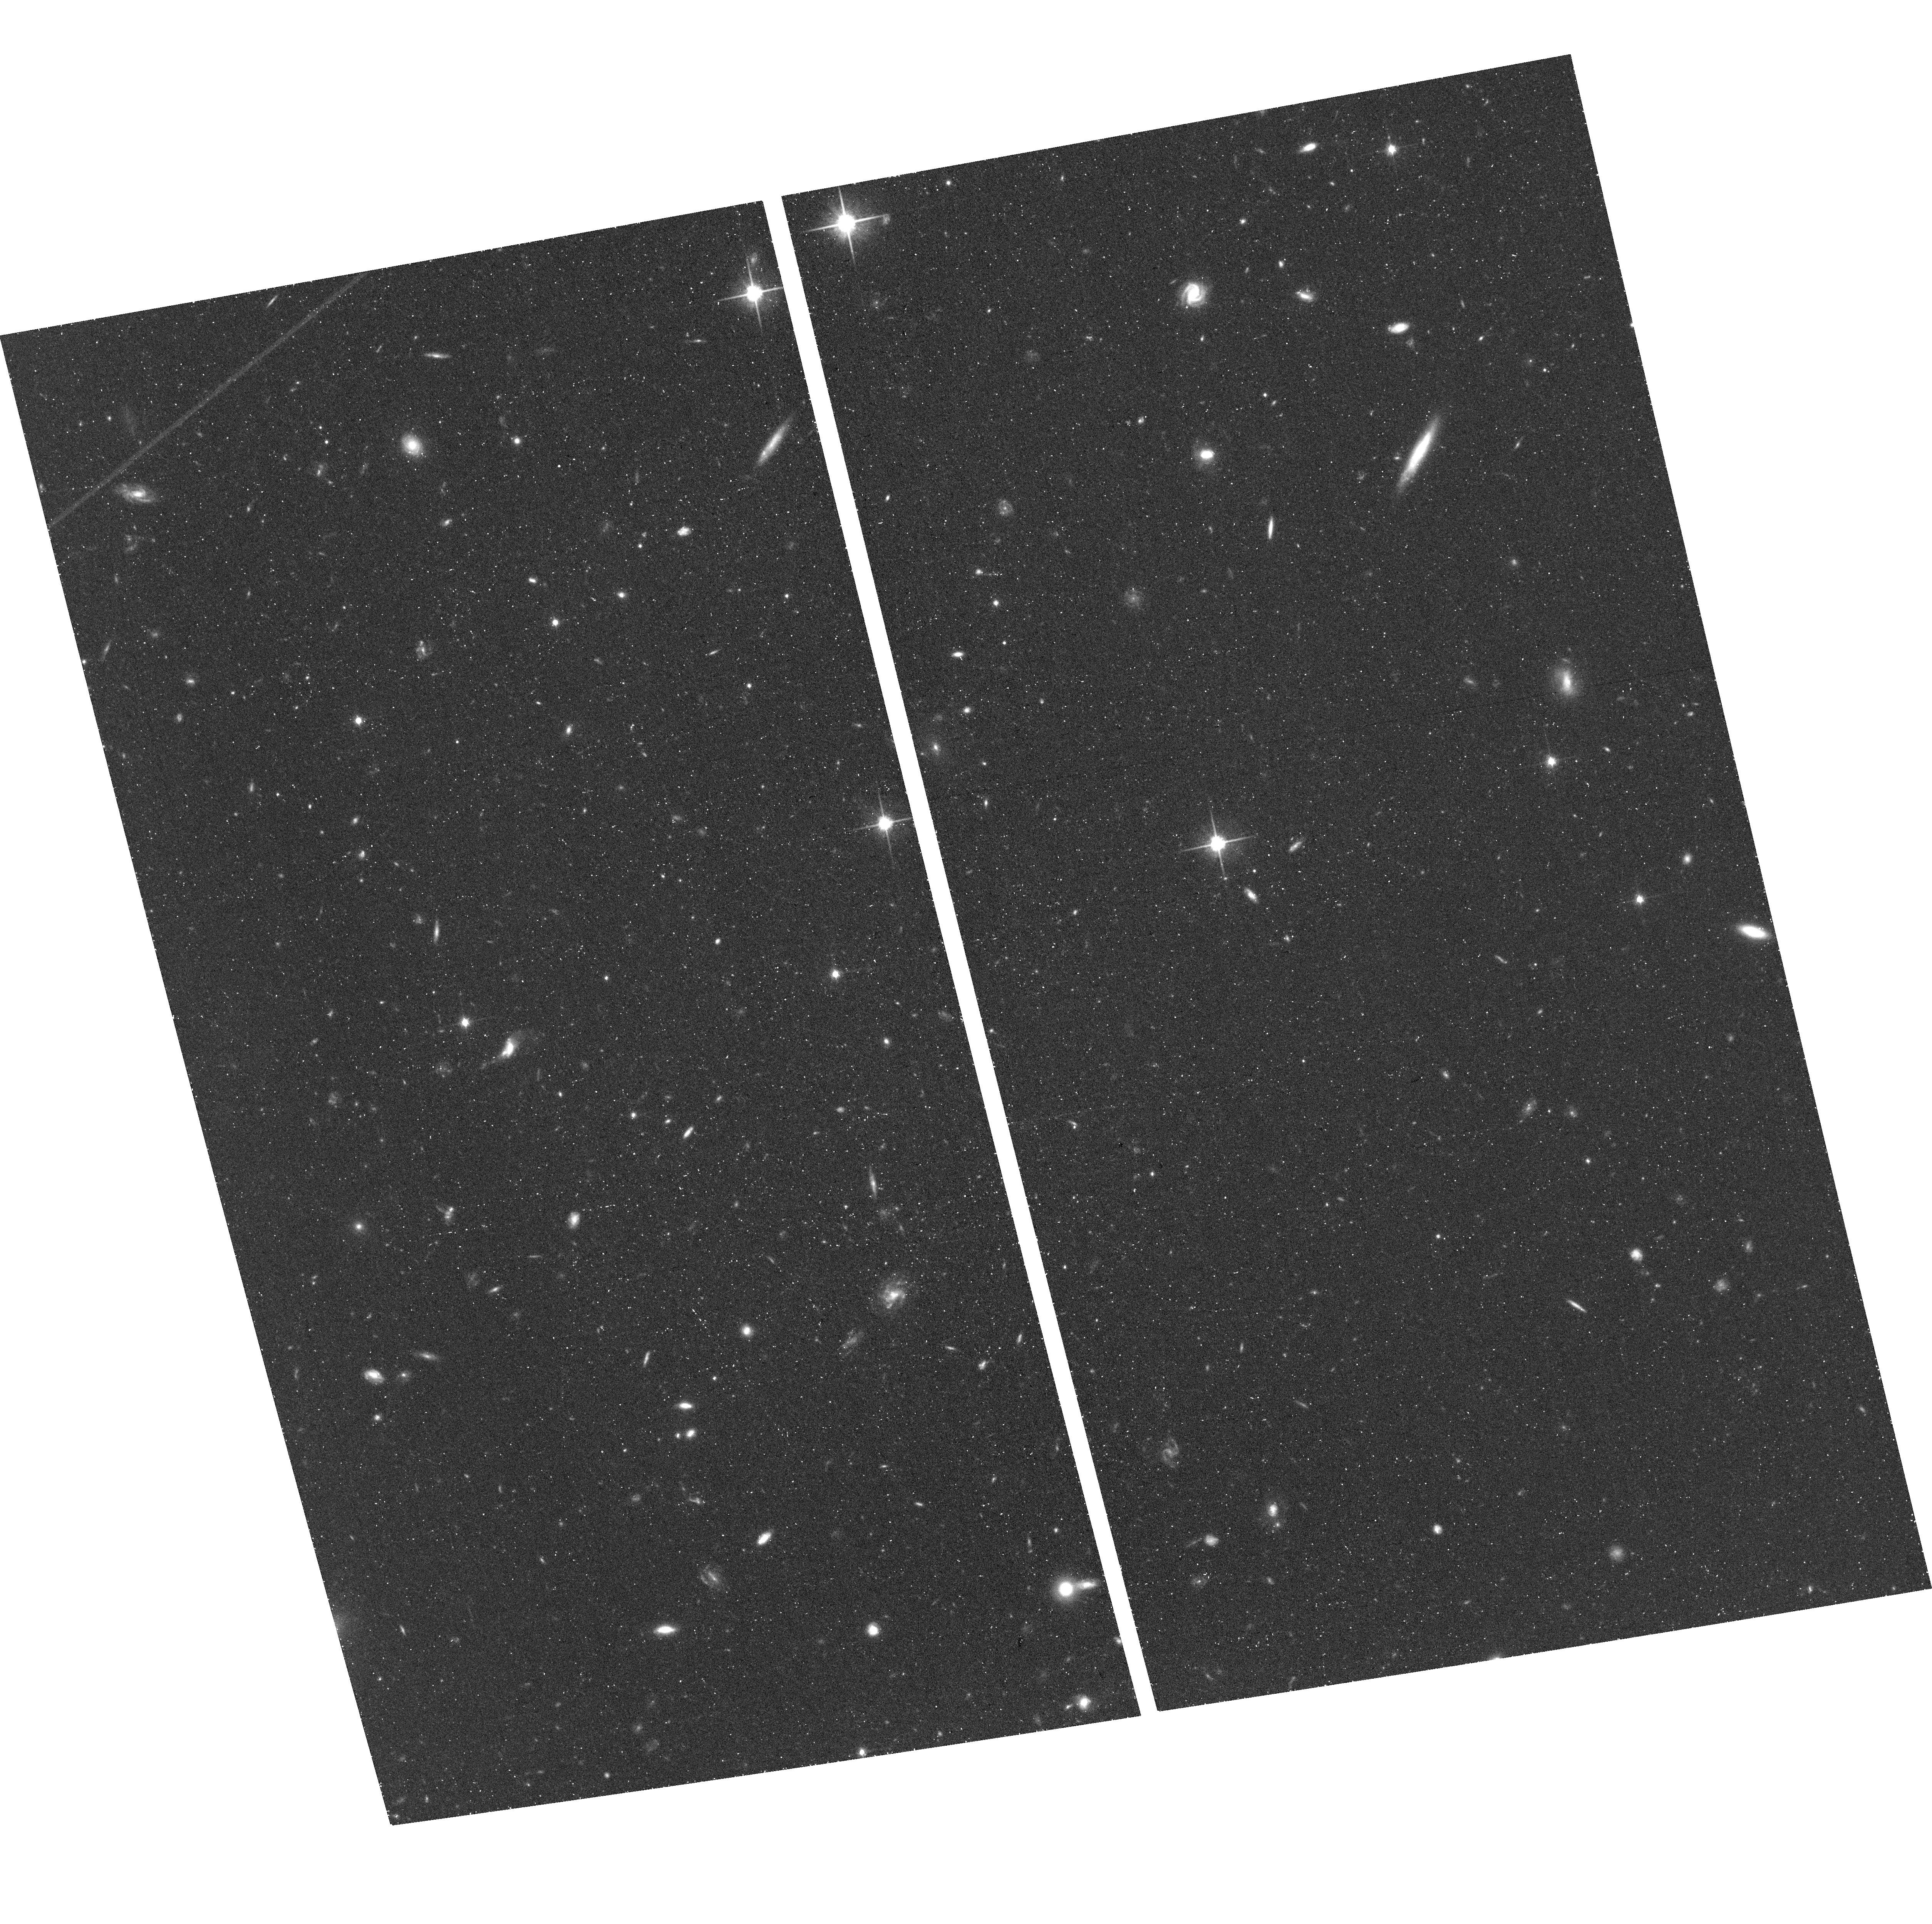
Target: PISCO. Instrument: ACS/WFC. Filter: F814W. Exposure: 42 min. Observation ID: hst_15224_09_acs_wfc_f814w_jdhn09

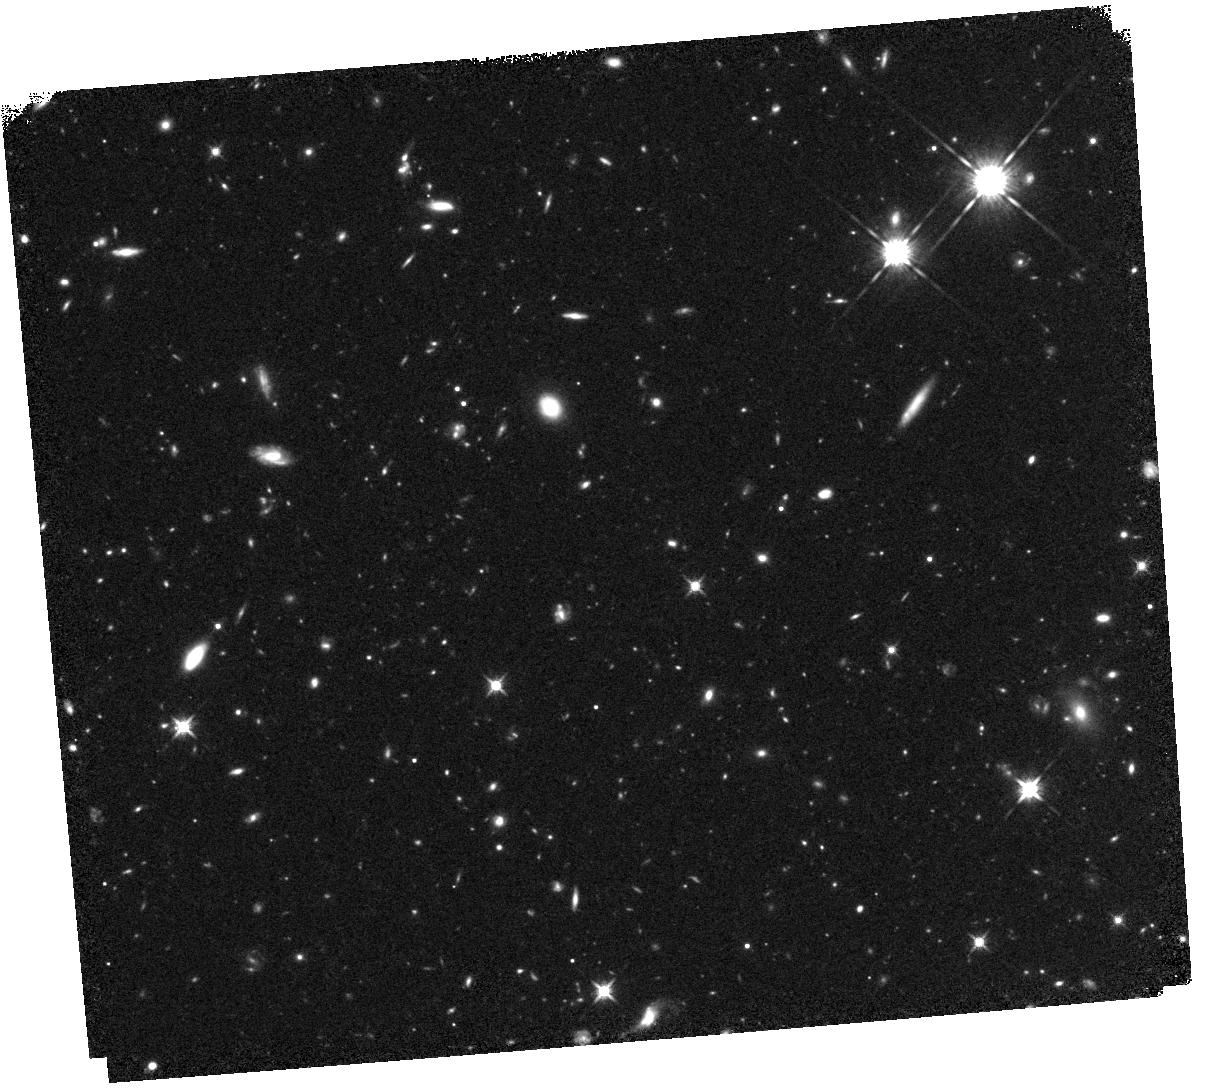
Target: PISCO. Instrument: WFC3/IR. Filter: F125W. Exposure: 44 min. Observation ID: hst_15224_02_wfc3_ir_f125w_idhn02

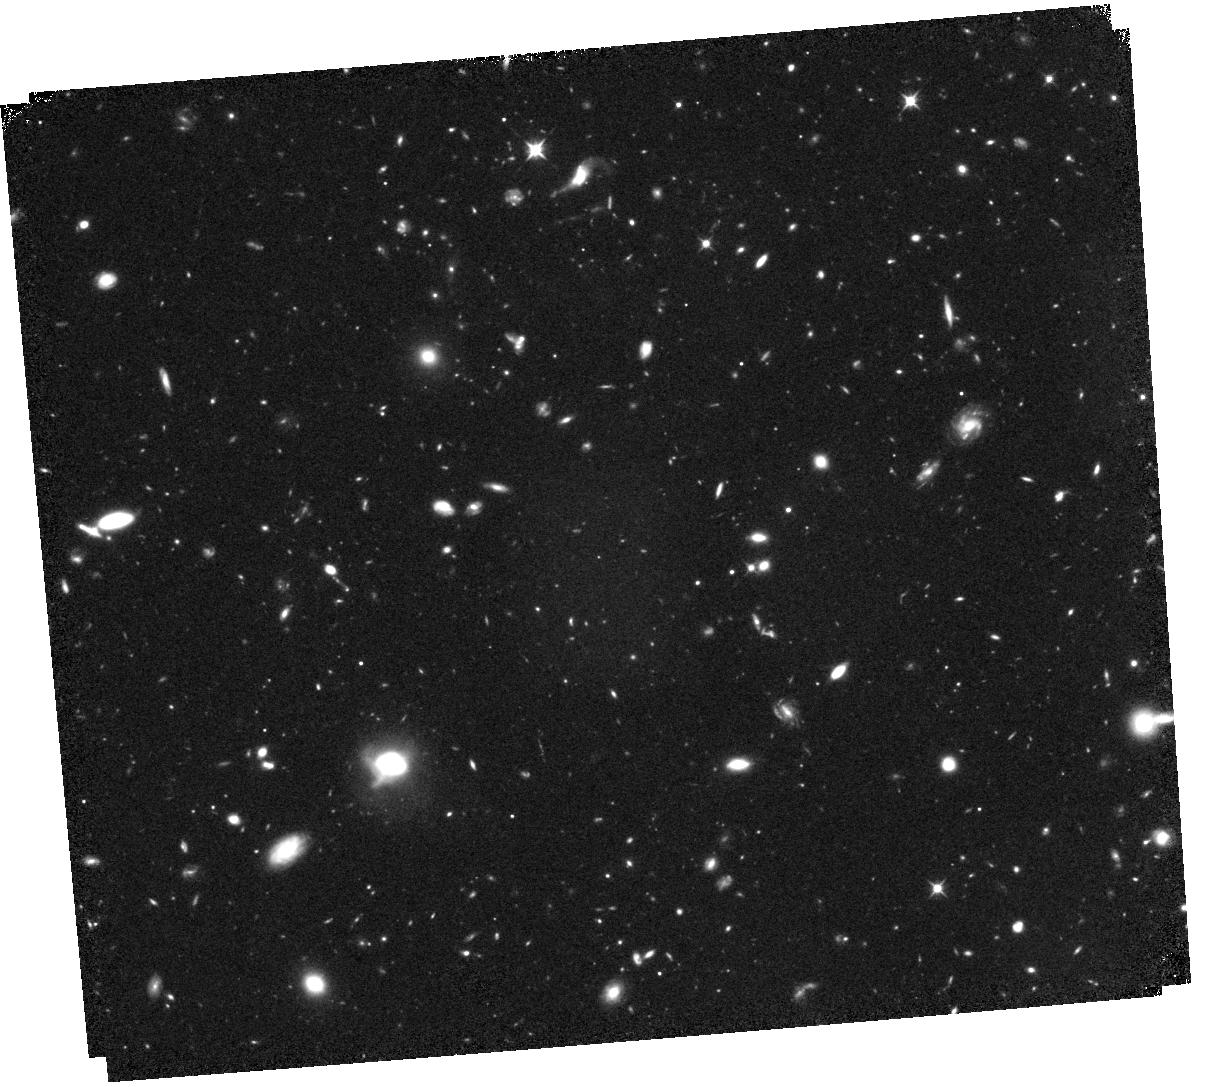
Target: PISCO. Instrument: WFC3/IR. Filter: F105W. Exposure: 1.5 h. Observation ID: hst_15224_54_wfc3_ir_f105w_idhn54

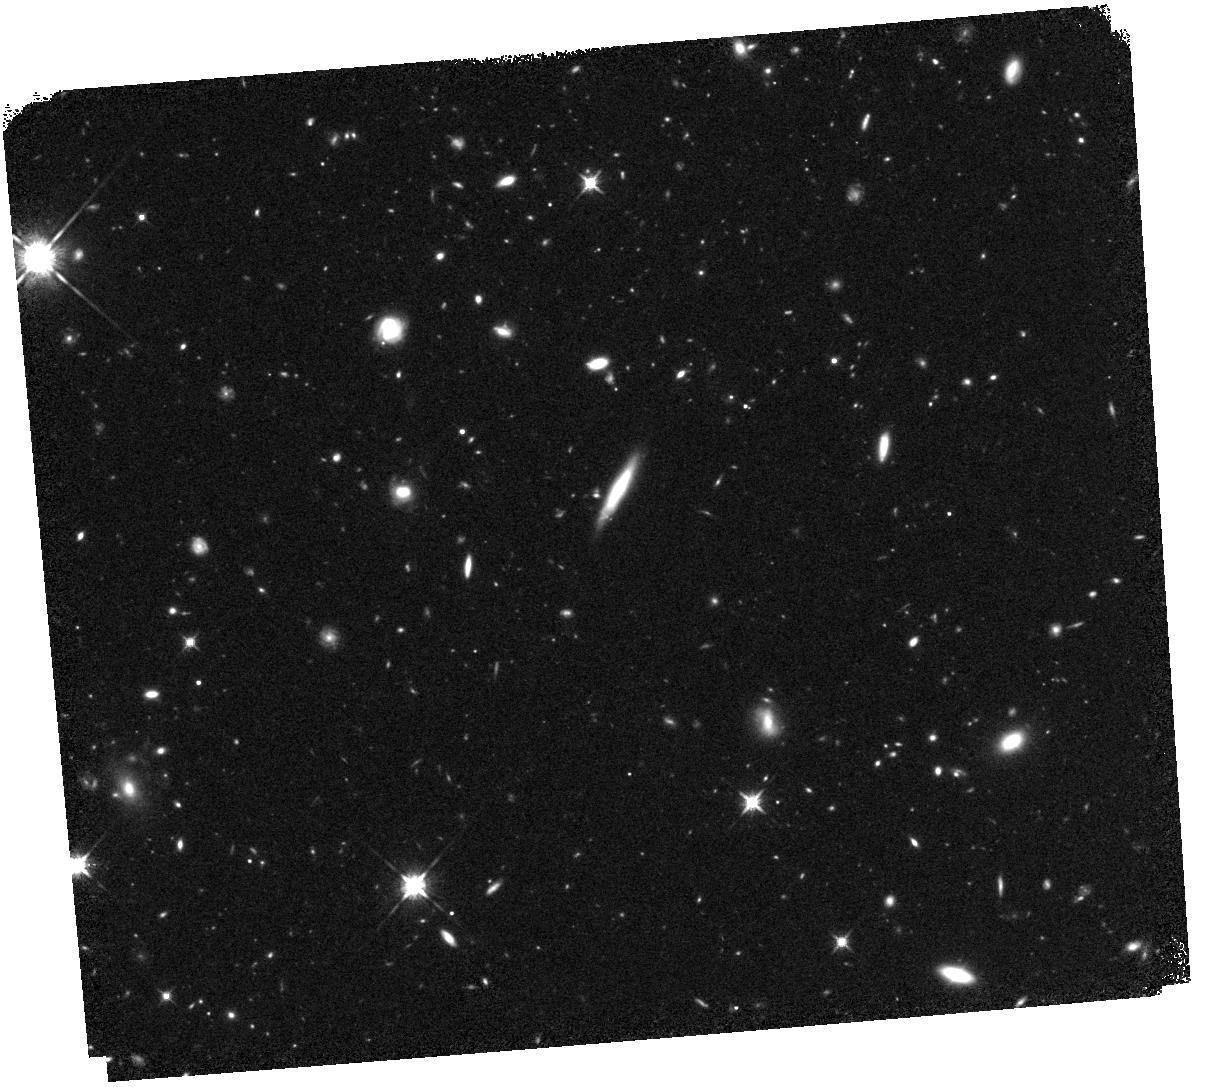
Target: PISCO. Instrument: WFC3/IR. Filter: F125W. Exposure: 44 min. Observation ID: hst_15224_01_wfc3_ir_f125w_idhn01

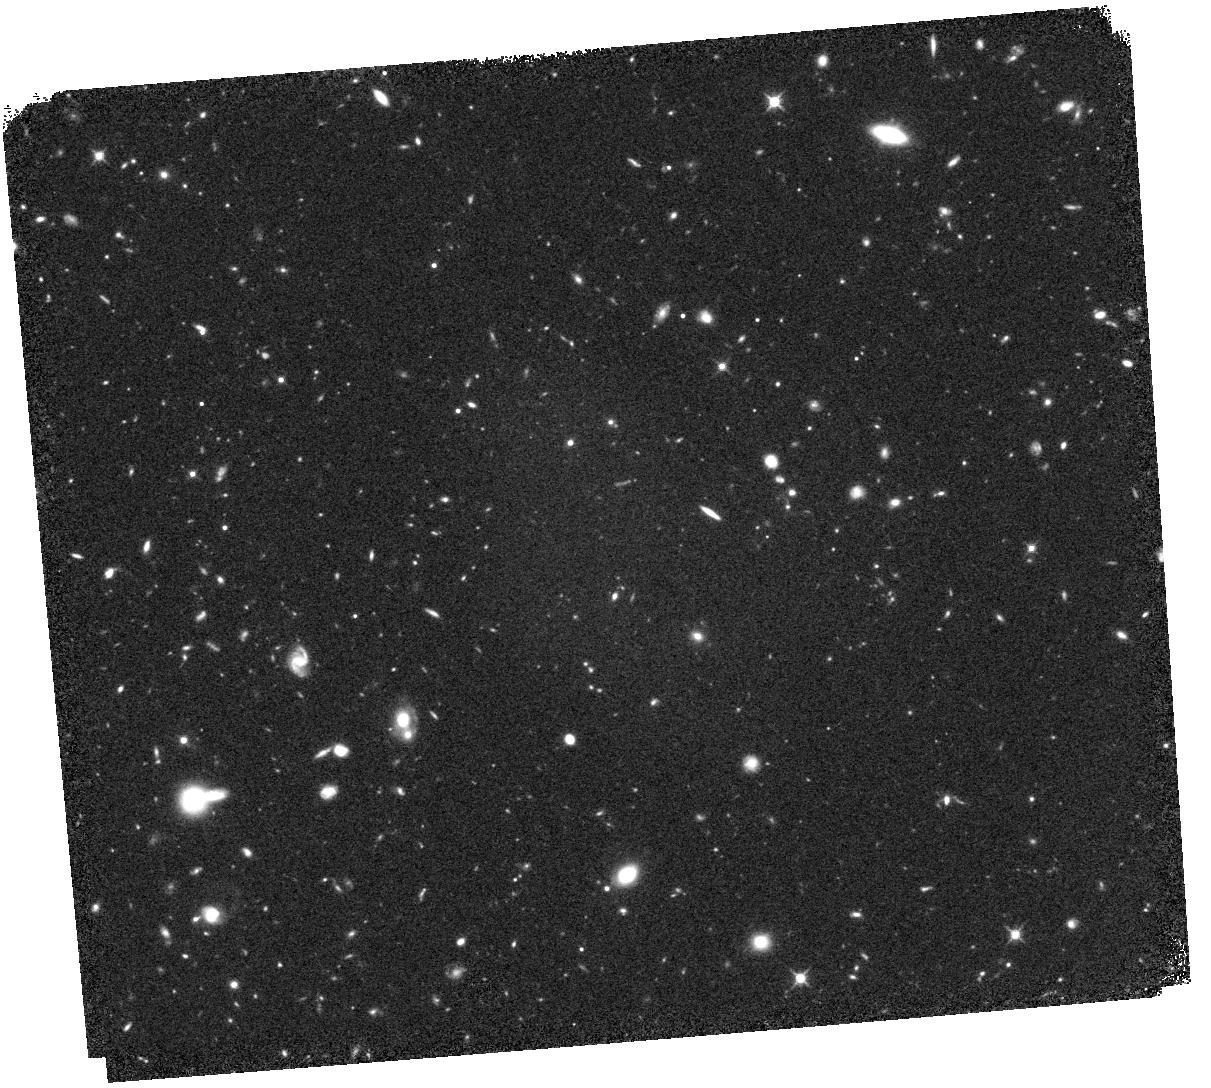
Target: PISCO. Instrument: WFC3/IR. Filter: F125W. Exposure: 44 min. Observation ID: hst_15224_03_wfc3_ir_f125w_idhn03

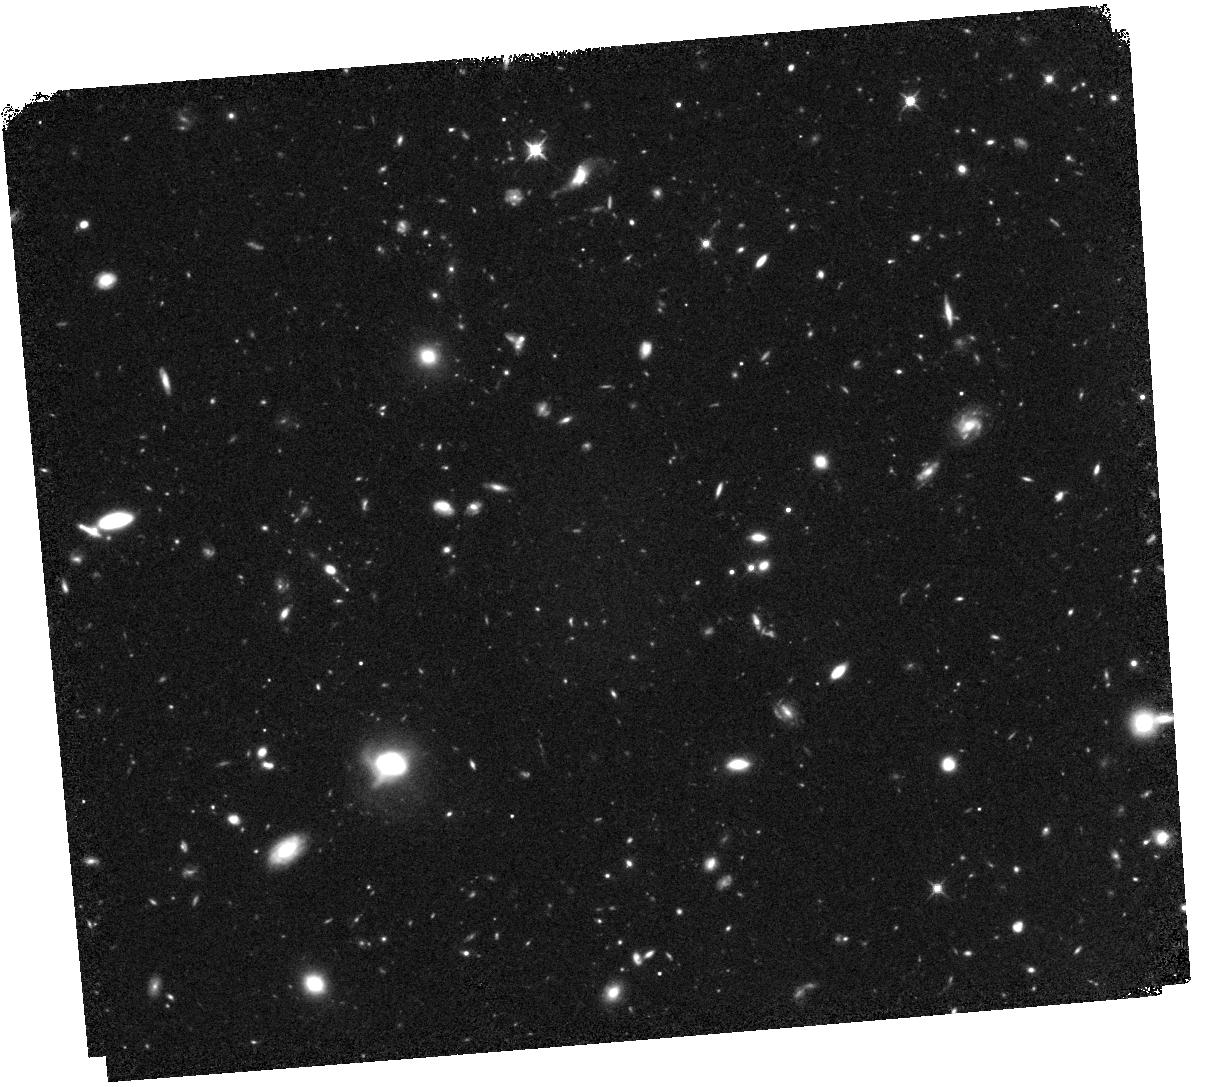
Target: PISCO. Instrument: WFC3/IR. Filter: F125W. Exposure: 44 min. Observation ID: hst_15224_54_wfc3_ir_f125w_idhn54

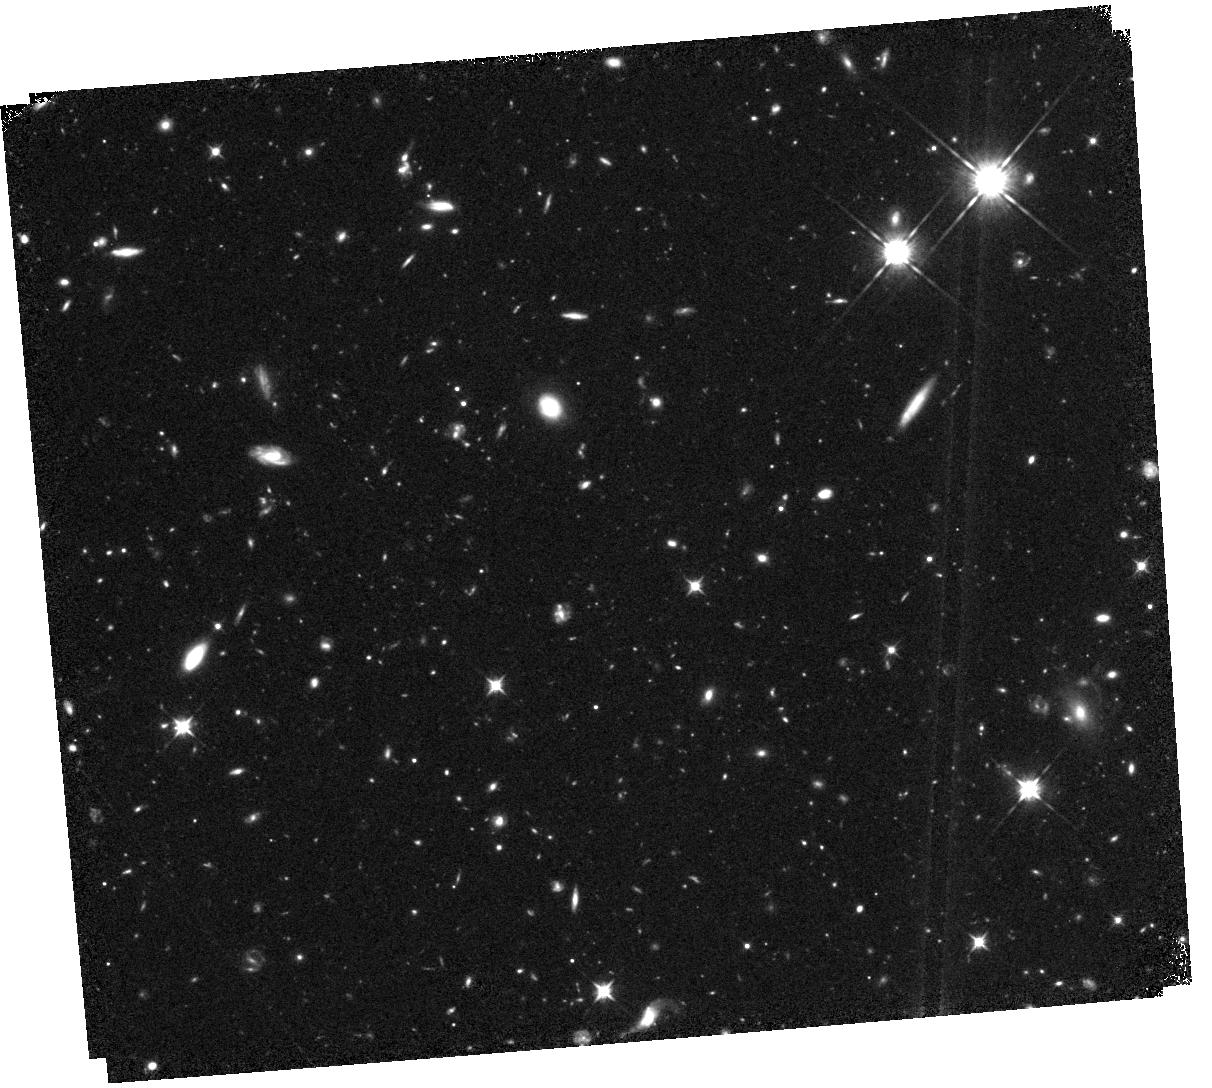
Target: PISCO. Instrument: WFC3/IR. Filter: F105W. Exposure: 1.5 h. Observation ID: hst_15224_02_wfc3_ir_f105w_idhn02

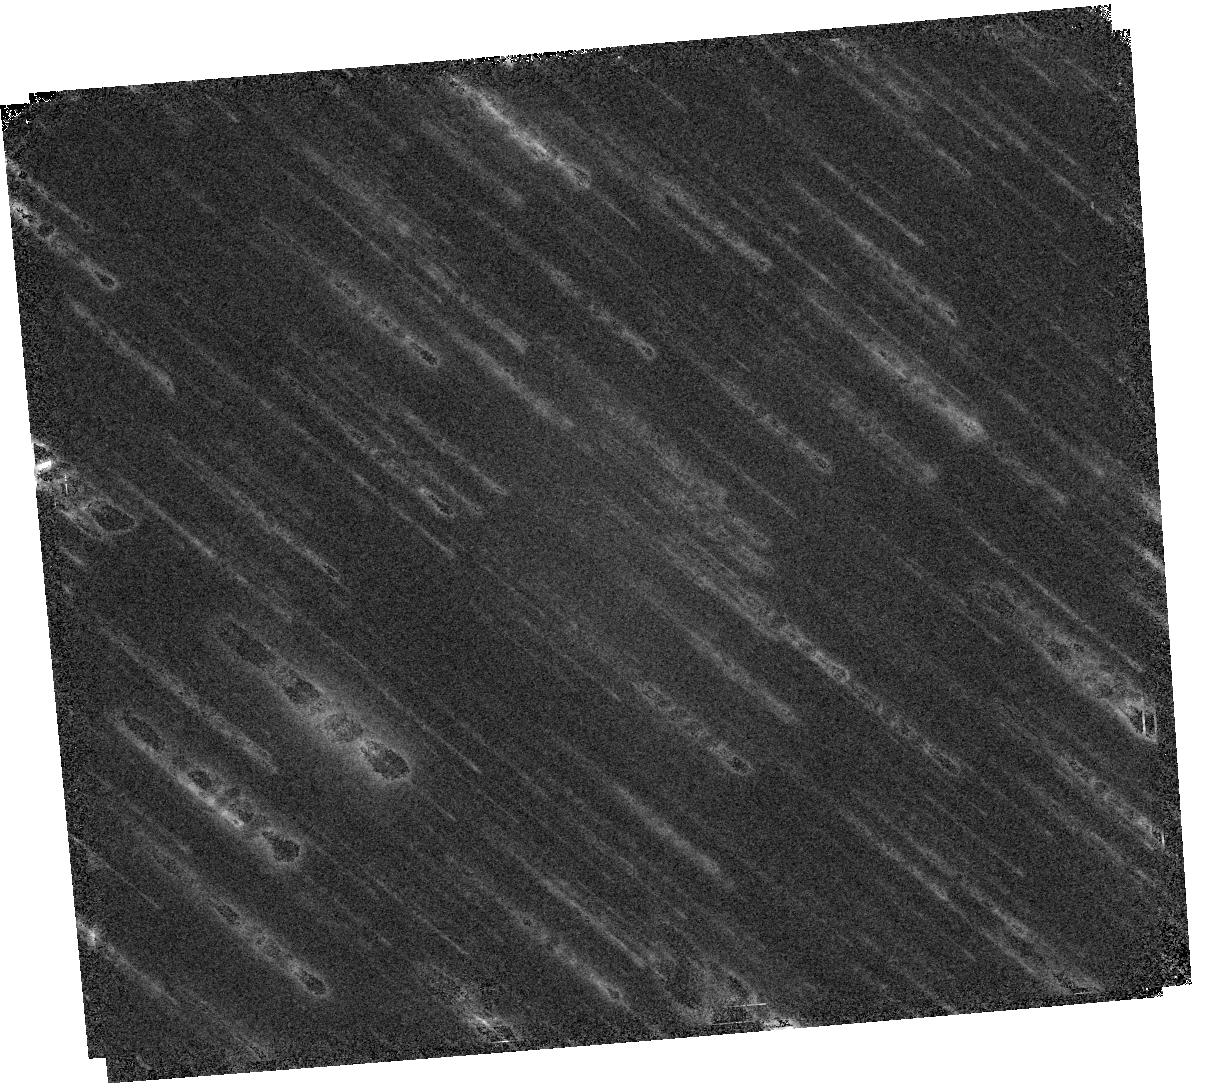
Target: PISCO. Instrument: WFC3/IR. Filter: F105W. Exposure: 1.5 h. Observation ID: hst_15224_04_wfc3_ir_f105w_idhn04

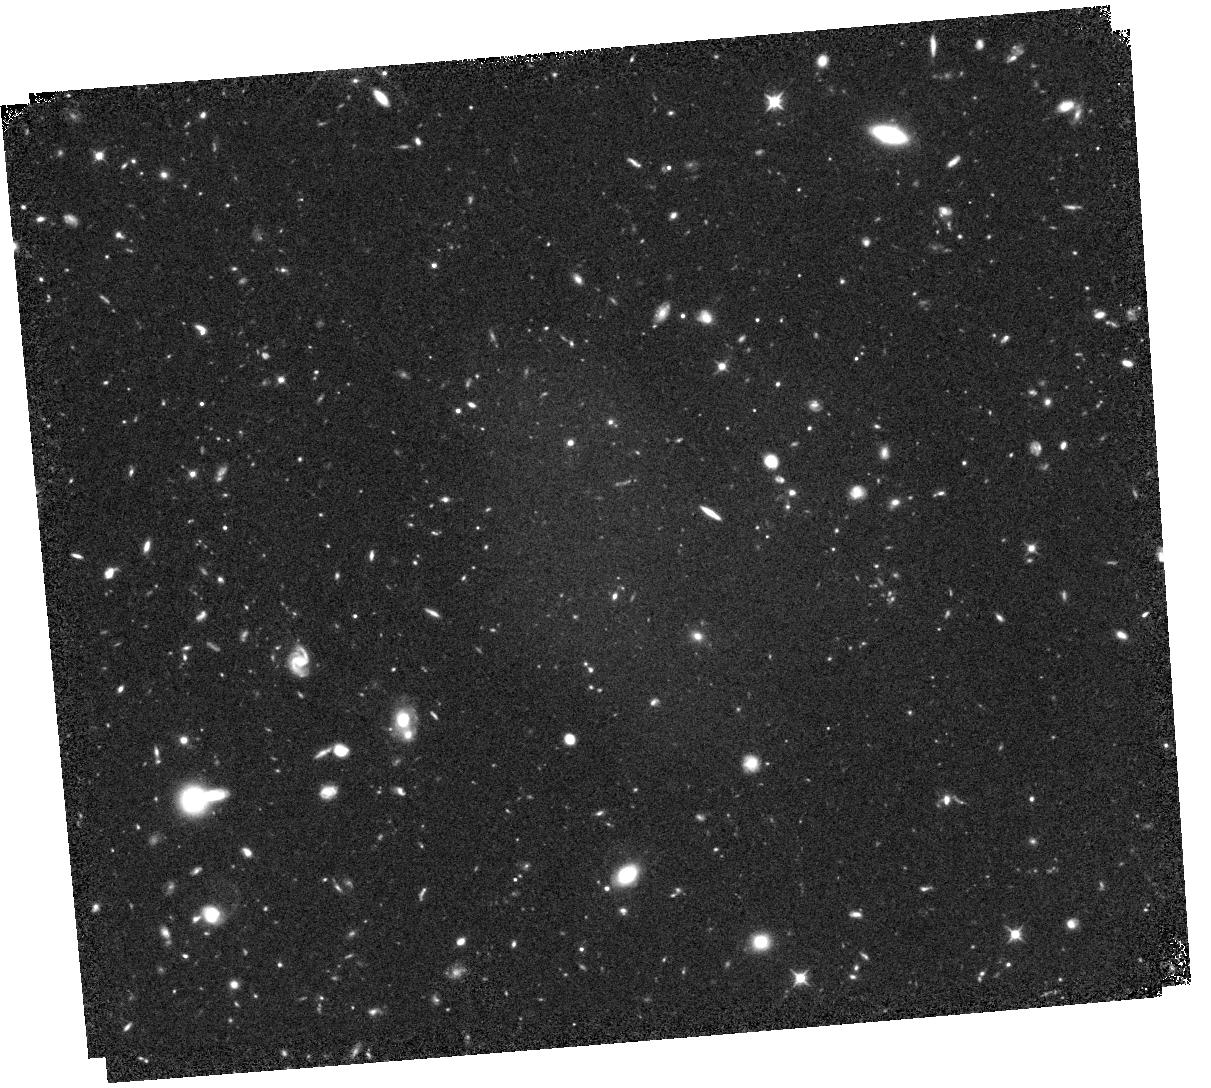
Target: PISCO. Instrument: WFC3/IR. Filter: F105W. Exposure: 1.5 h. Observation ID: hst_15224_03_wfc3_ir_f105w_idhn03

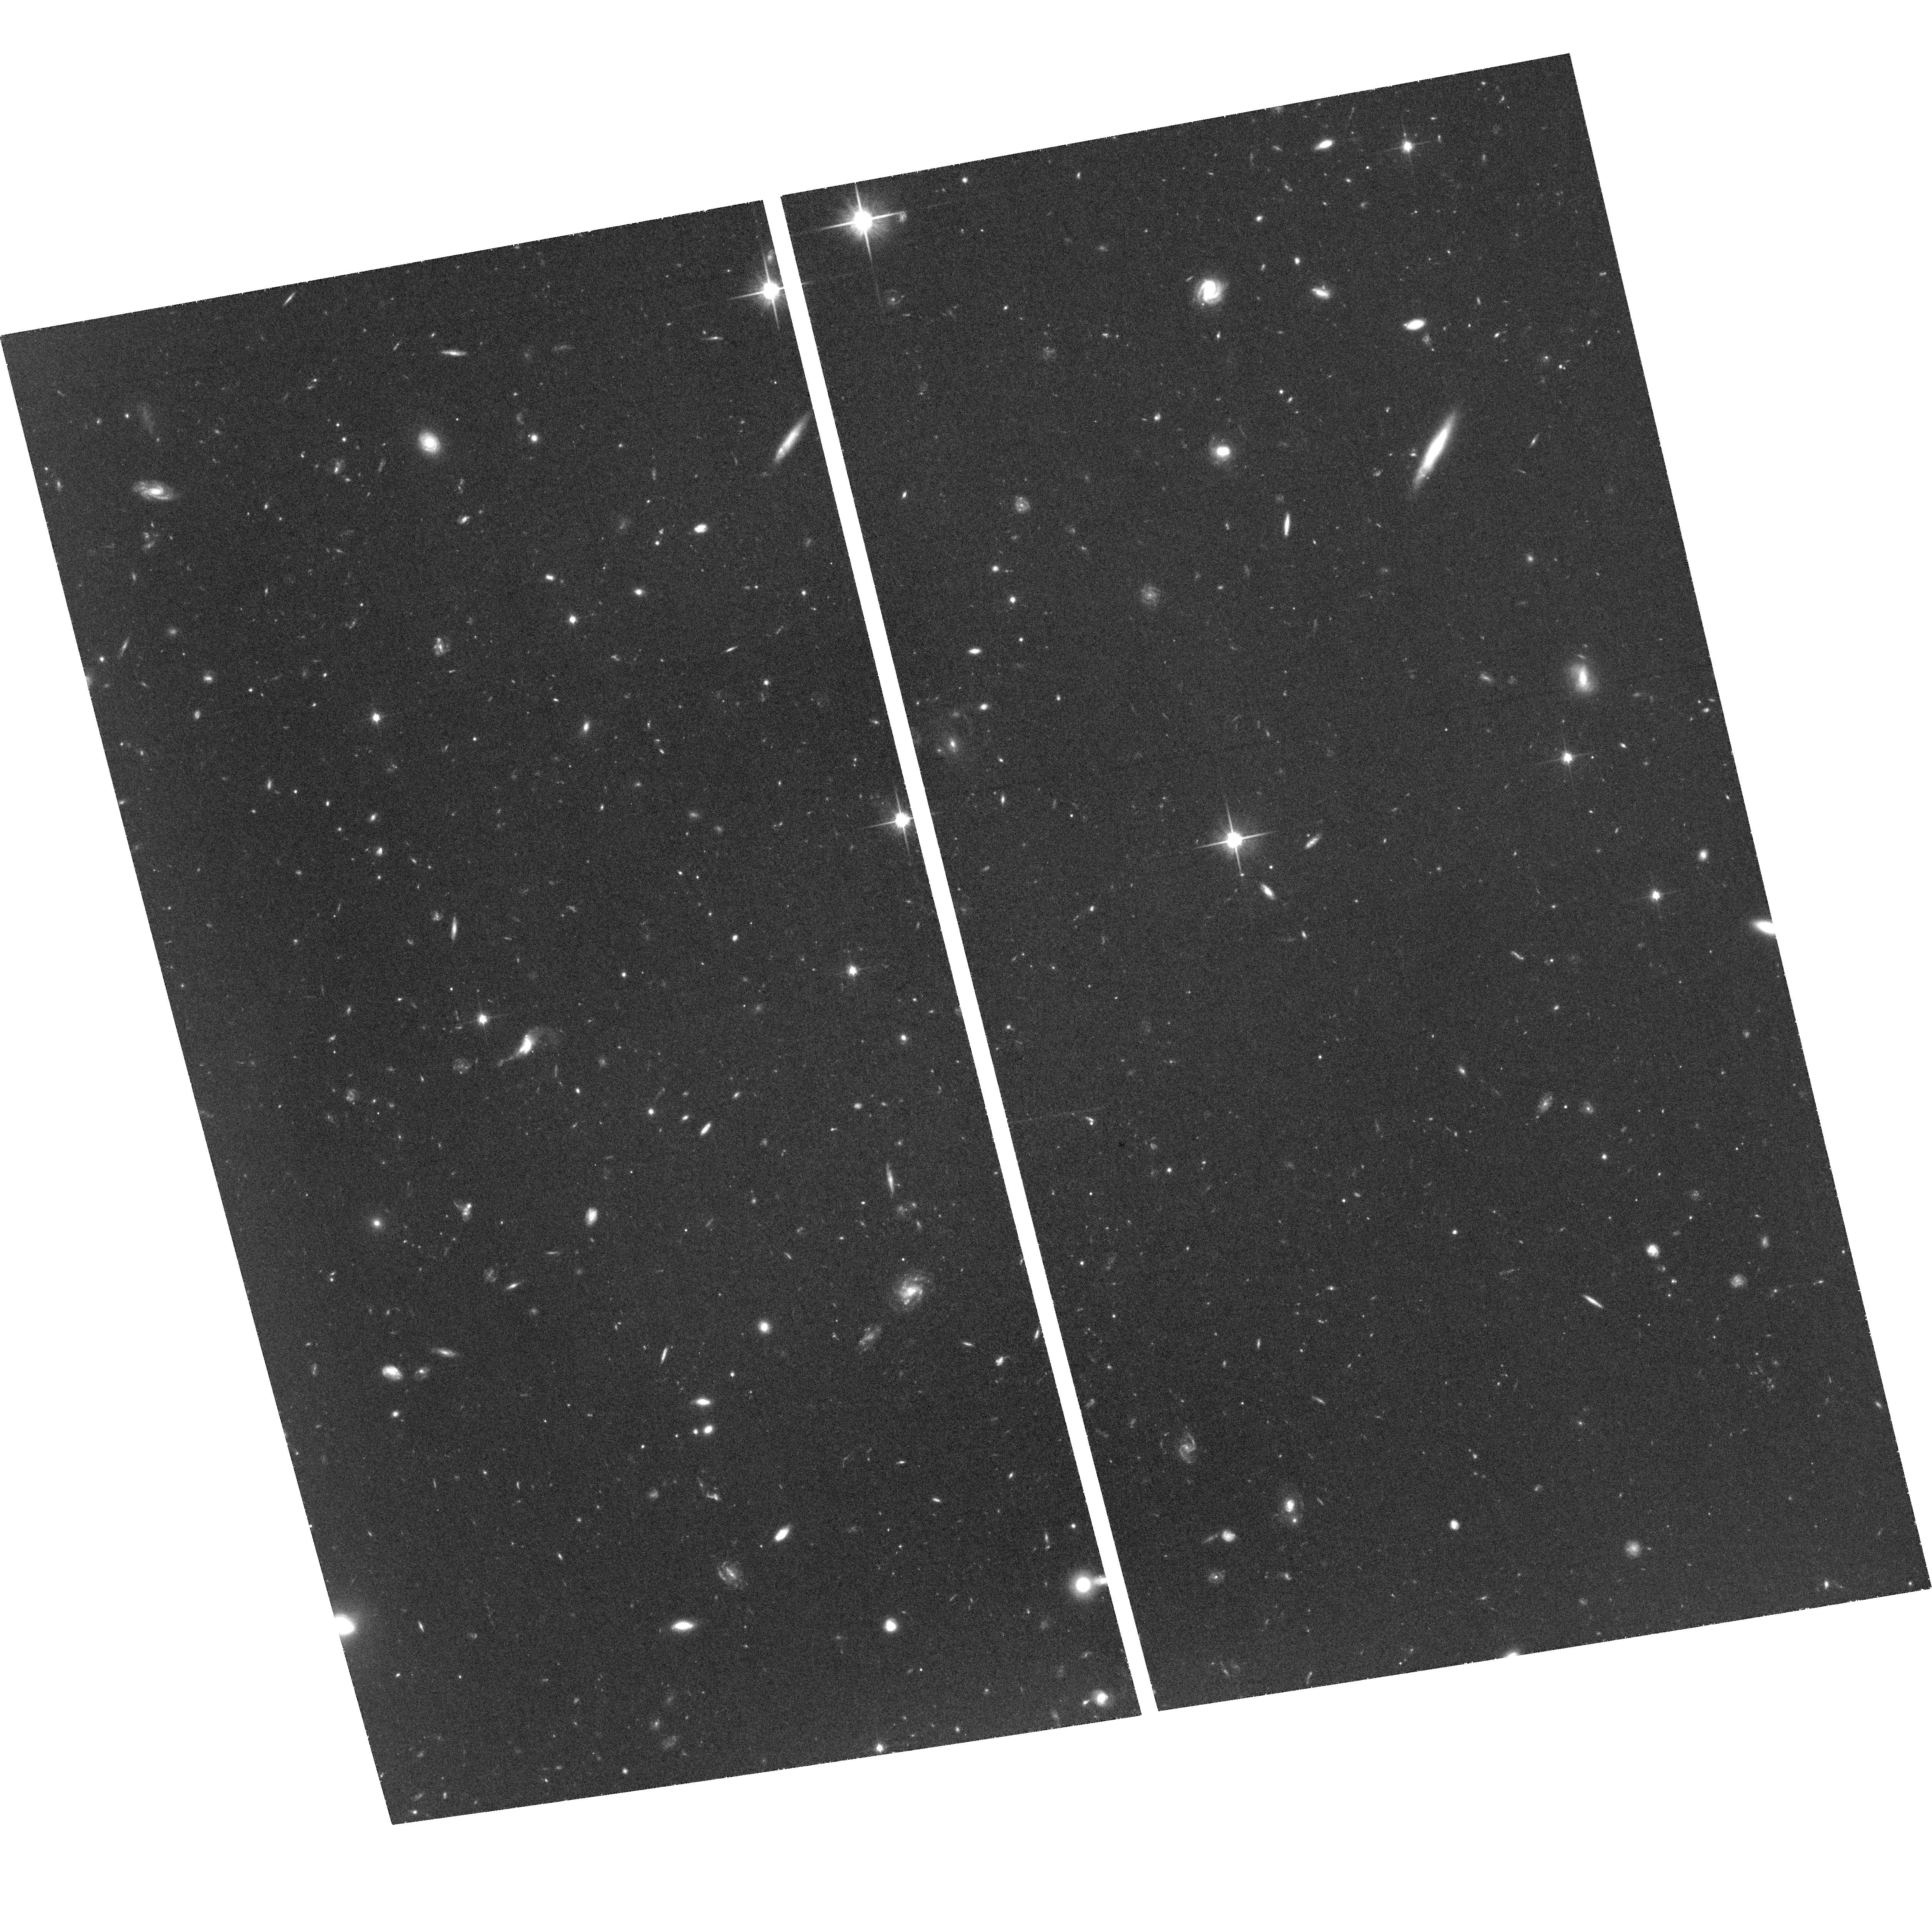
Target: PISCO. Instrument: ACS/WFC. Filter: F814W. Exposure: 2.2 h. Observation ID: hst_15224_56_acs_wfc_f814w_jdhn56

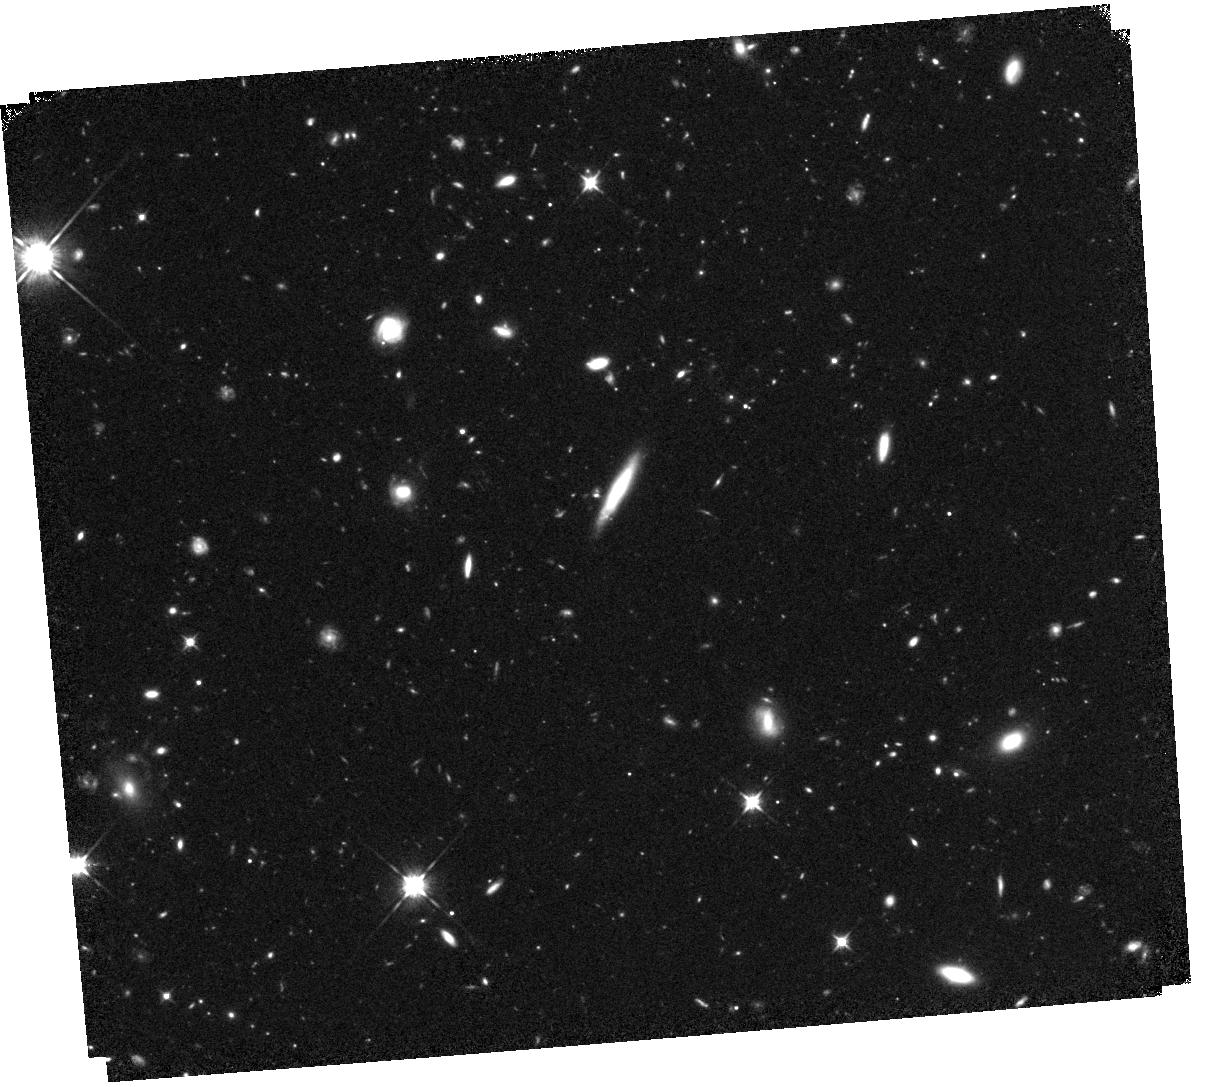
Target: PISCO. Instrument: WFC3/IR. Filter: F105W. Exposure: 1.5 h. Observation ID: hst_15224_01_wfc3_ir_f105w_idhn01

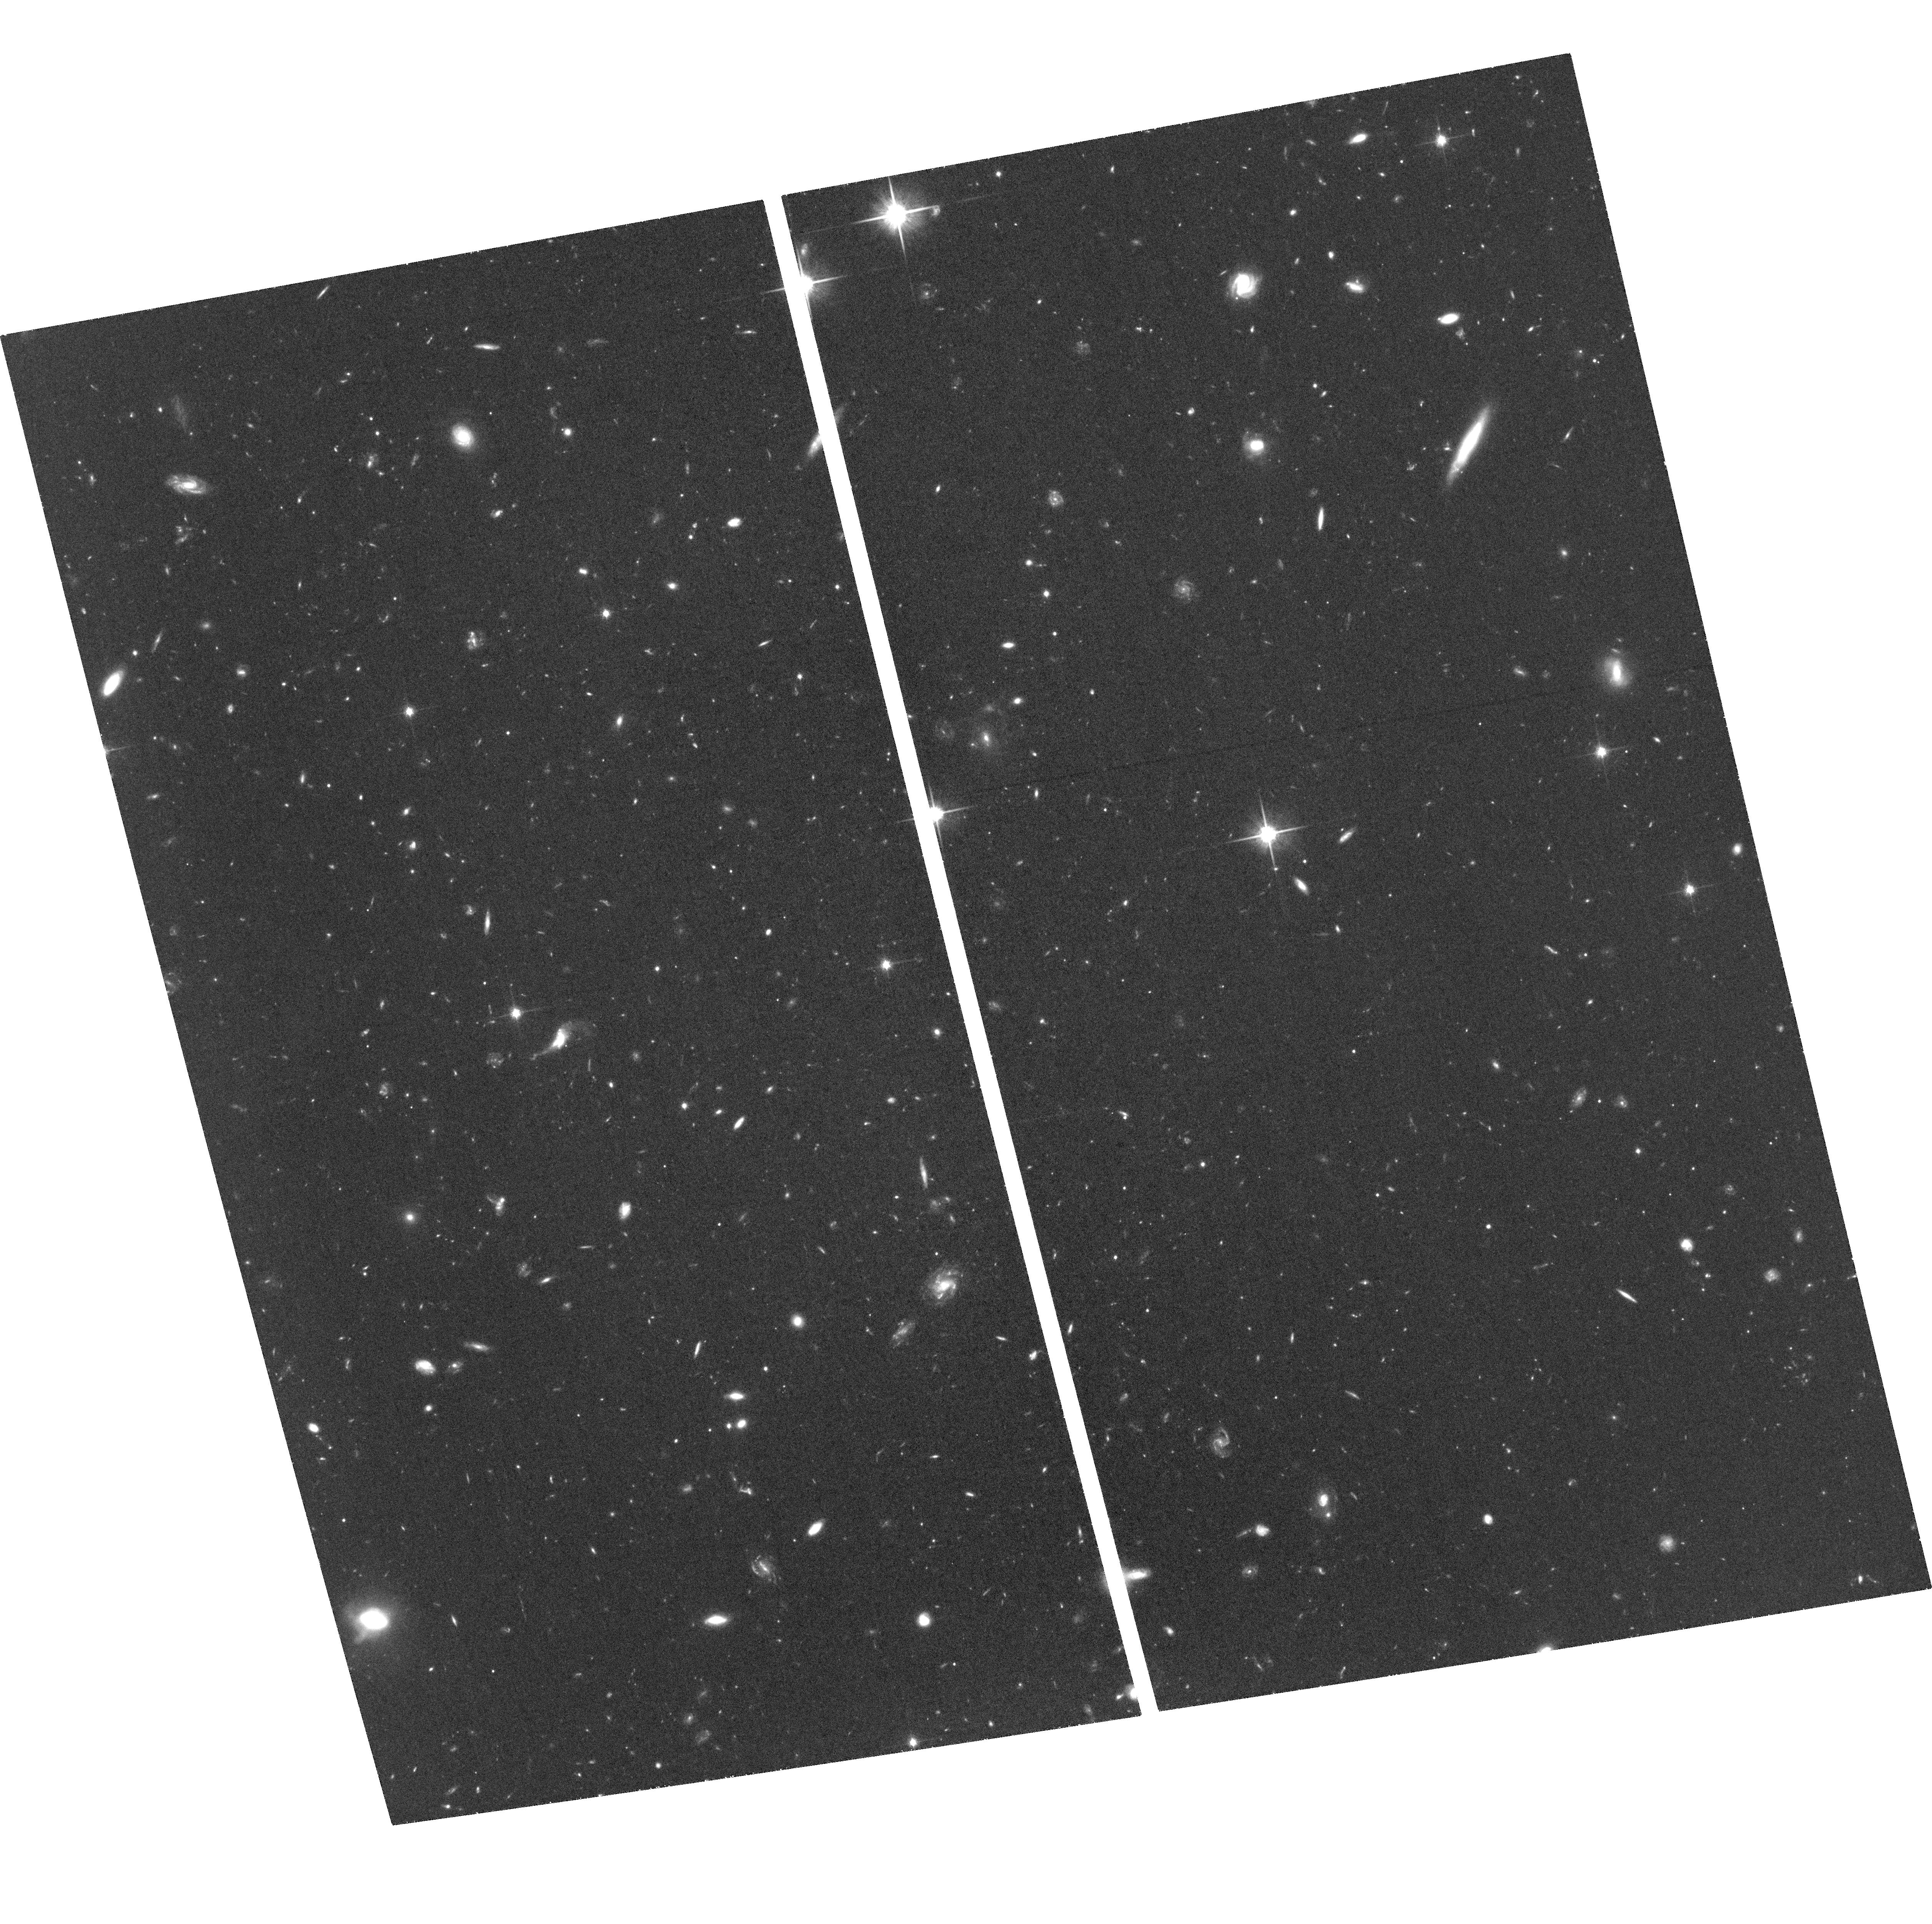
Target: PISCO. Instrument: ACS/WFC. Filter: F814W. Exposure: 2.2 h. Observation ID: hst_15224_05_acs_wfc_f814w_jdhn05

The host galaxy and environment of a bright QSO at z=7.54 (PI: Banados, Eduardo)

After almost a decade of intense search, our team has finally discovered a bright QSO well within the epoch of reionization, at z=7.54. This is by far the most distant QSO known (previous record: 7.08), at a cosmic age of 690 Myr, i.e., only 5% of our universe's current age. This is the first QSO whose spectrum shows clear evidence of an intergalactic medium that is >10% neutral and that reionization is underway. We propose deep HST ACS and WFC/IR imaging of this unique source with two main goals. (i) Unveil the rest-frame UV stellar light from the host galaxy to directly probe supermassive black hole/galaxy co-evolution at the highest accessible redshift. (ii) Search for galaxies physically associated with the QSO and test whether this object resides in one of the densest and most biased environment at the peak of the reionization epoch. HST observations are indispensable to address these topics for two reasons: (a) only HST provides the spatial resolution to separate the central bright light source from the underlying host galaxy and (b) at this record-redshift, only space-based imaging can provide the depths necessary to constrain the environment. These HST observations will provide key insights into the formation and evolution of the first super massive black holes, galaxies, and large-scale structure of the universe.